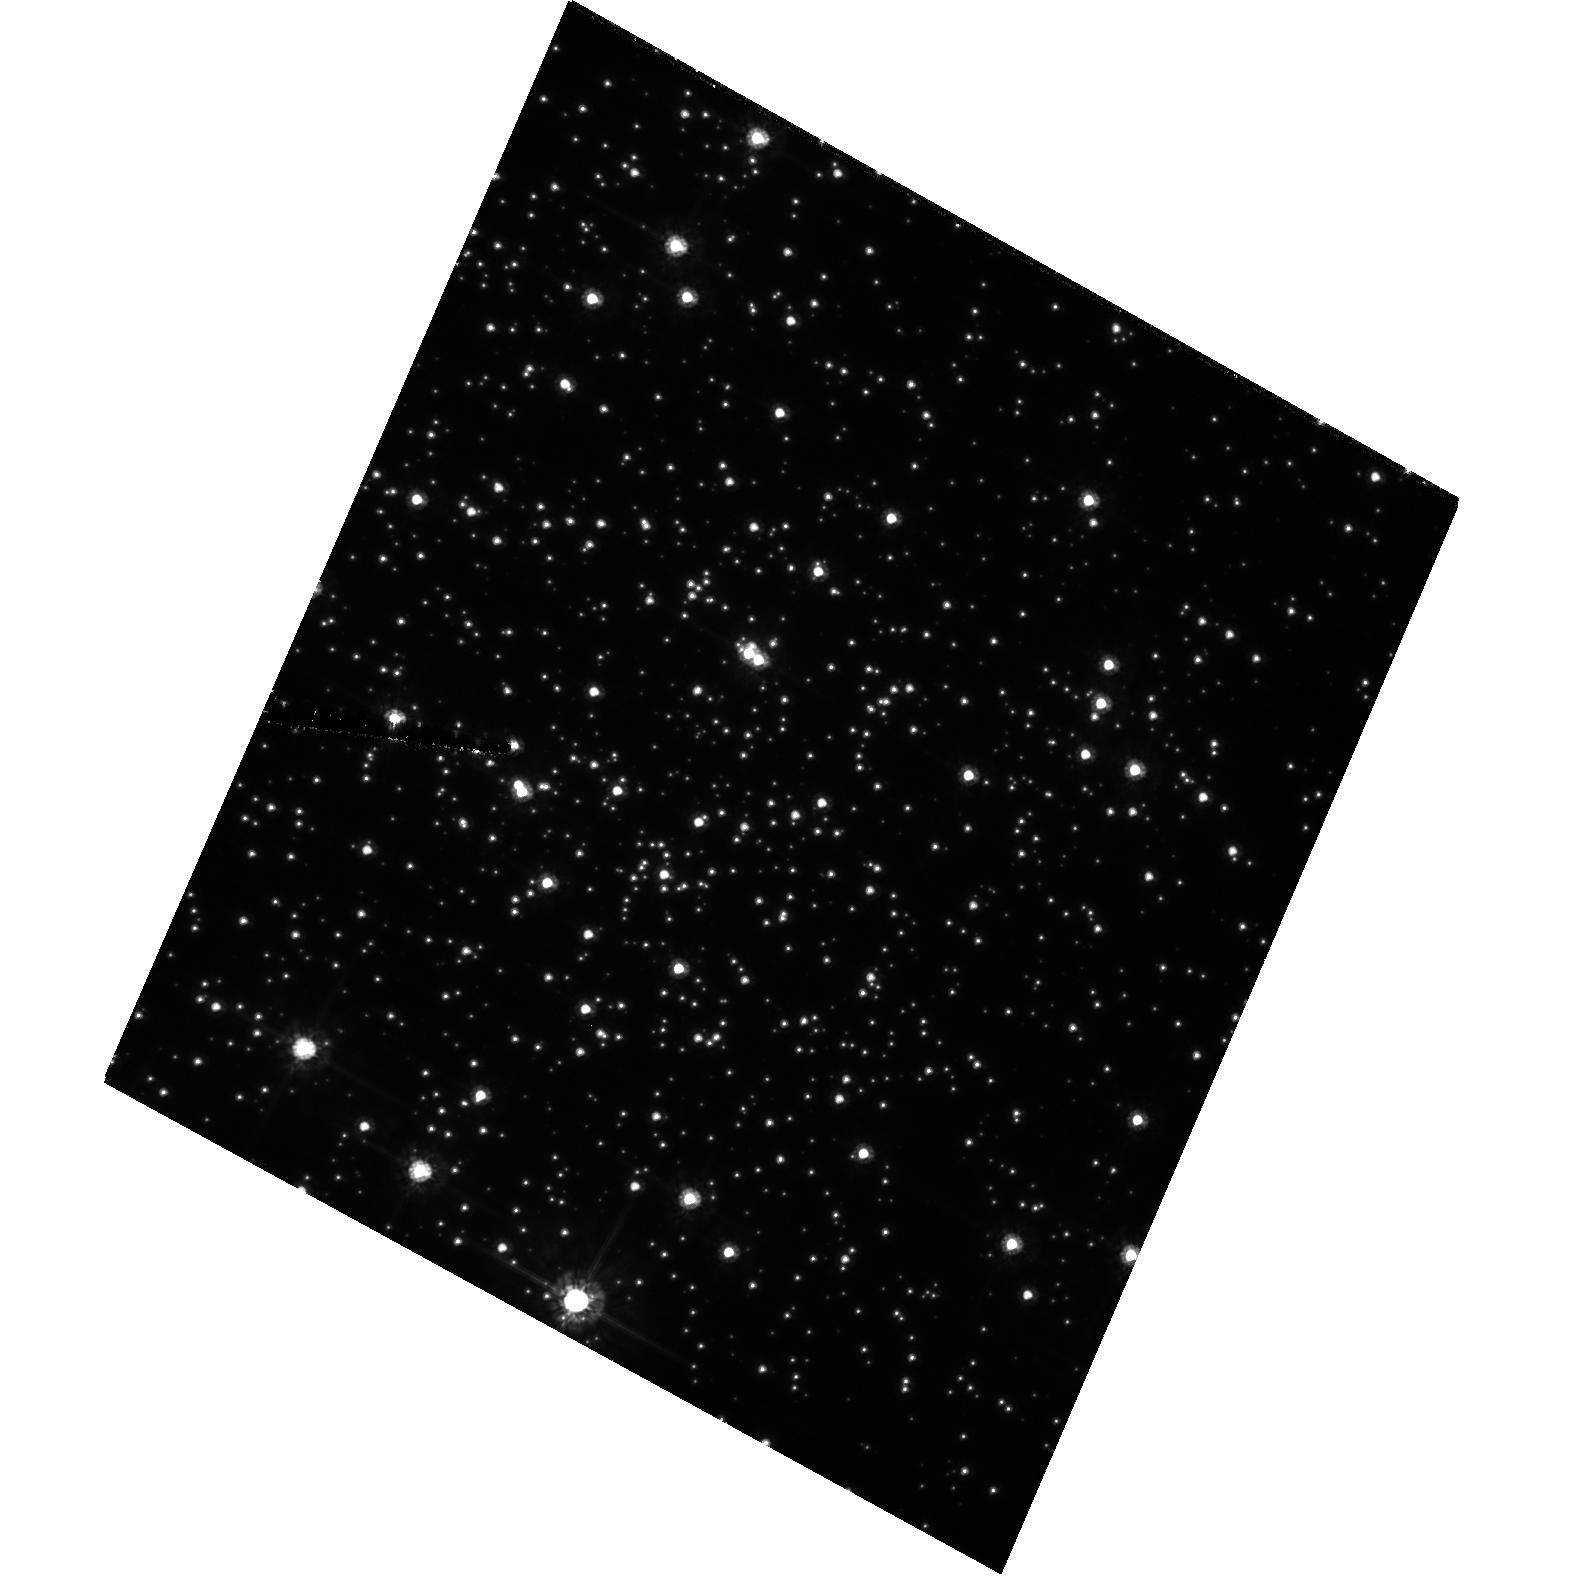
Target: NGC2298. Instrument: ACS/HRC. Filter: F555W. Exposure: 49 min. Observation ID: hst_10458_l2_acs_hrc_f555w_j99cl2

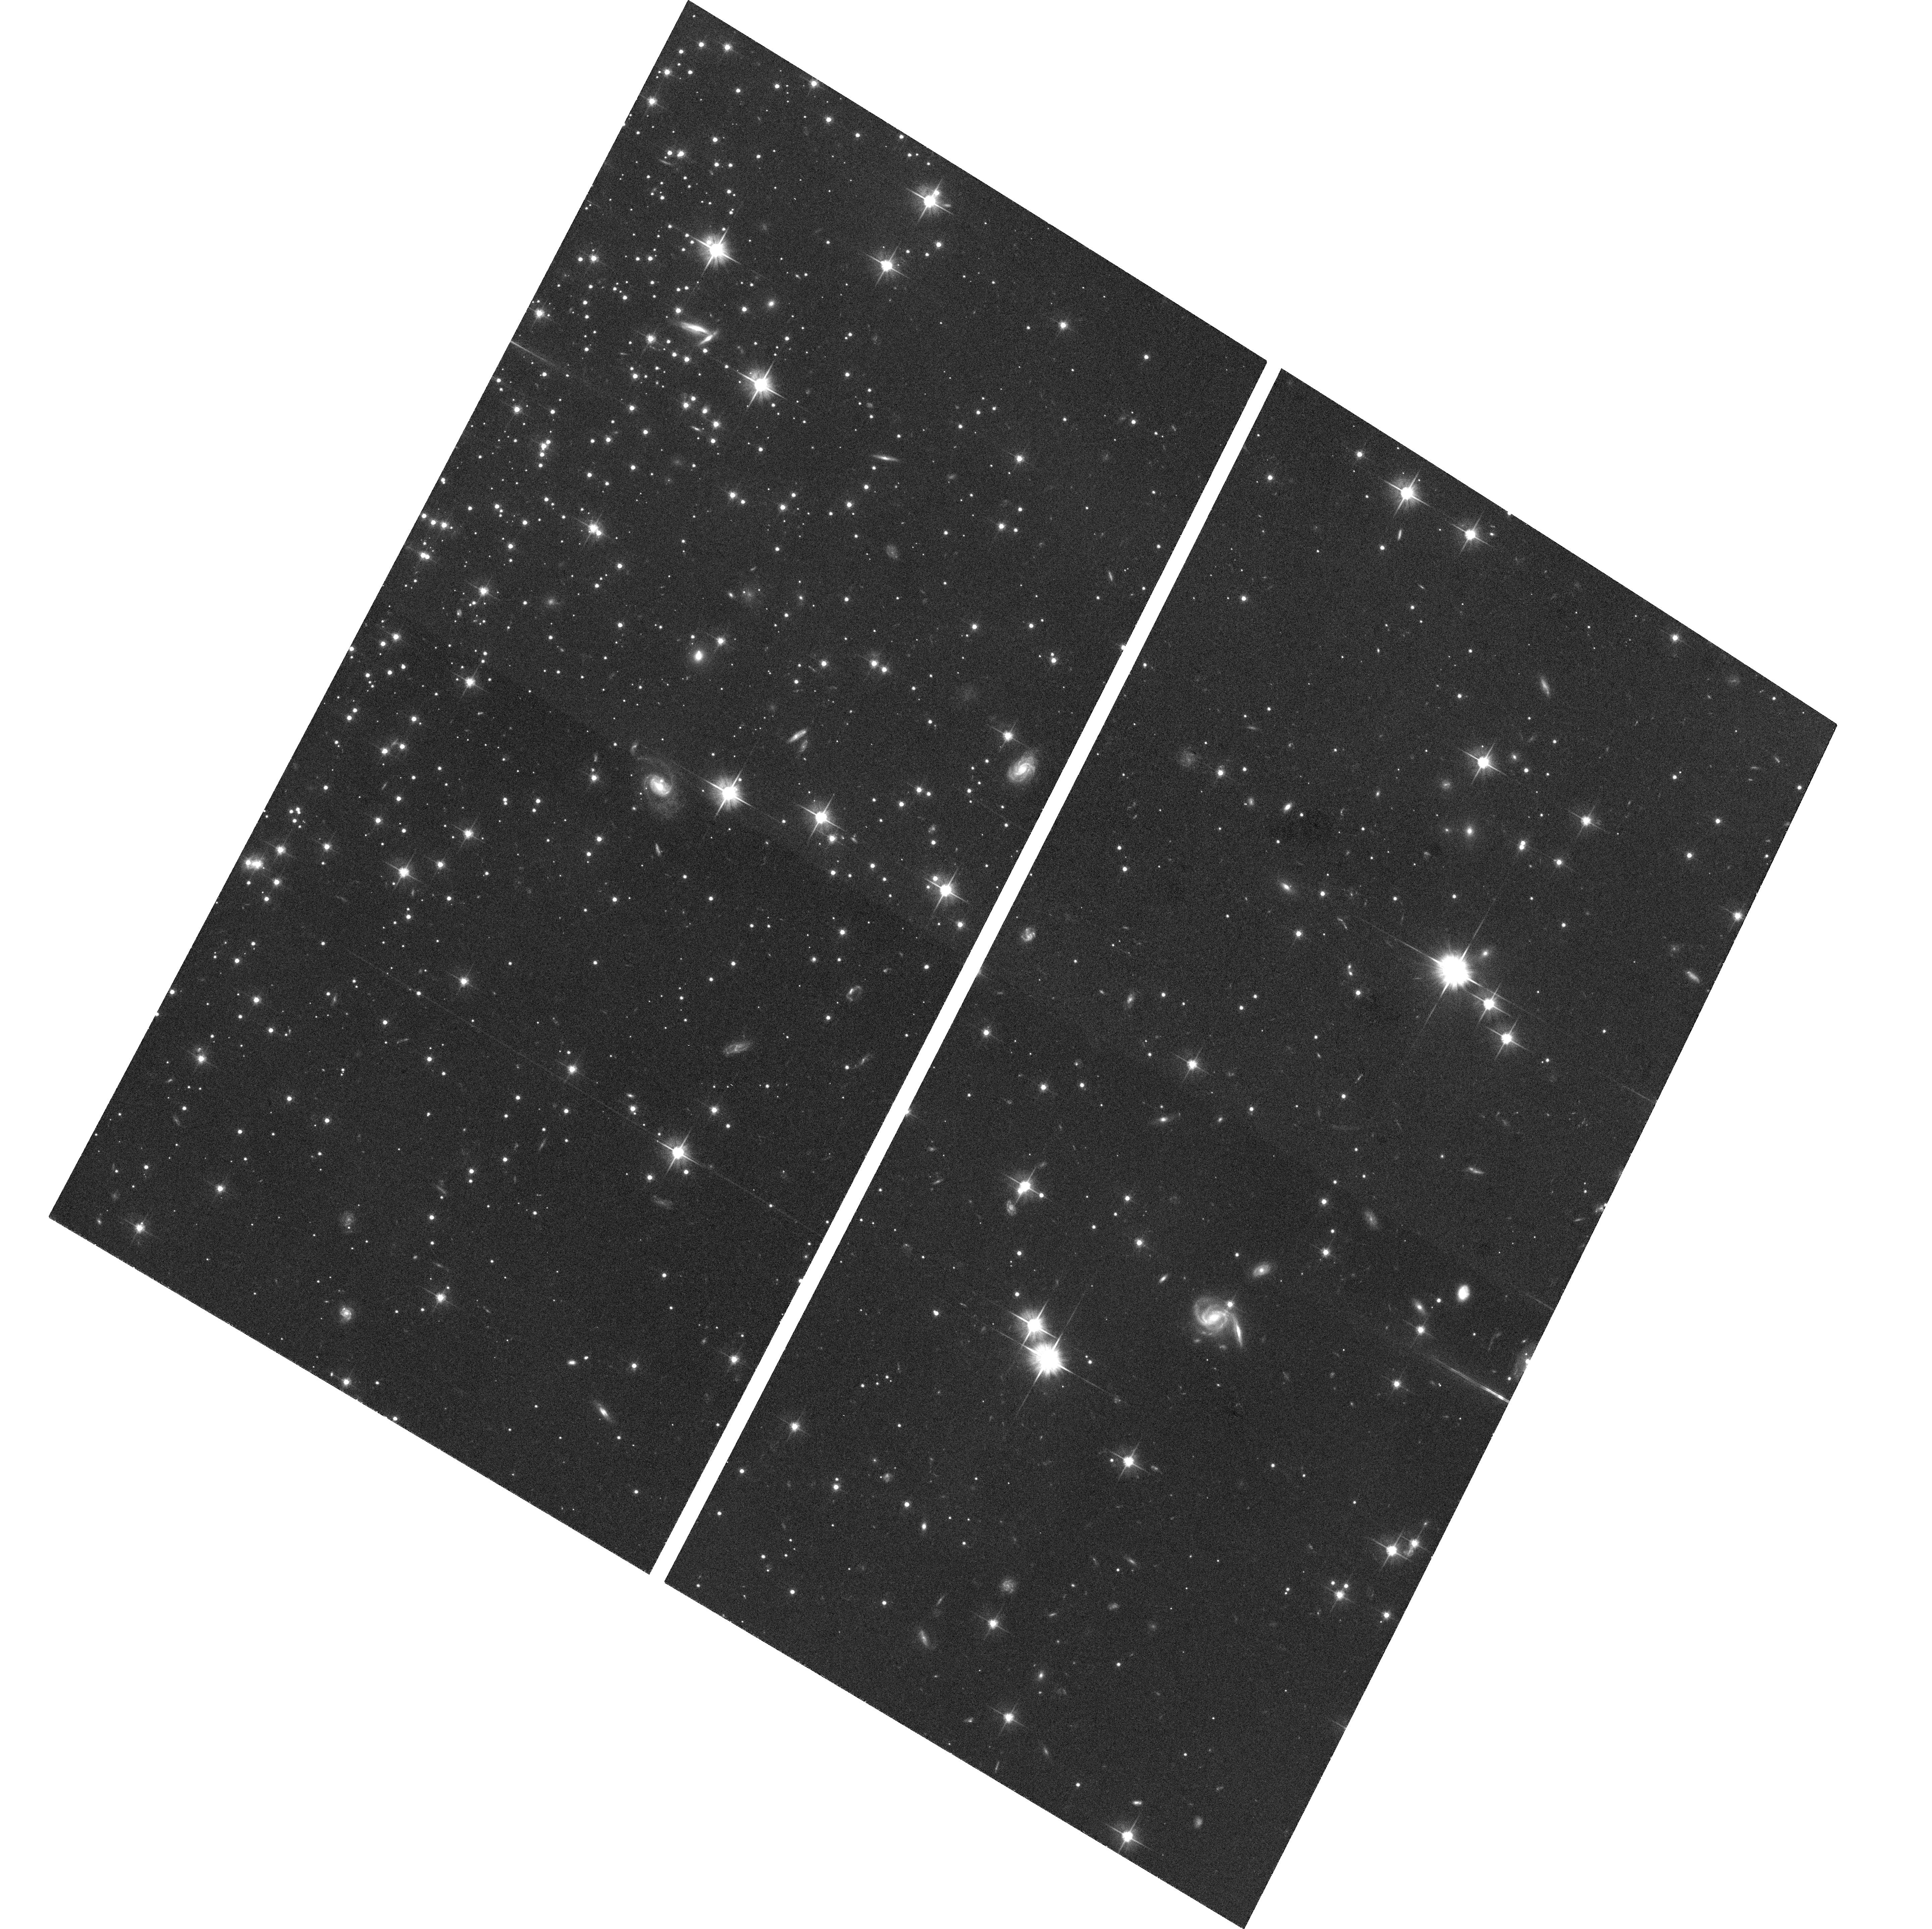
Target: field at RA 102.247°, Dec -36.005°. Instrument: ACS/WFC. Filter: F606W. Exposure: 24 min. Observation ID: hst_10458_l2_acs_wfc_f606w_j99cl2

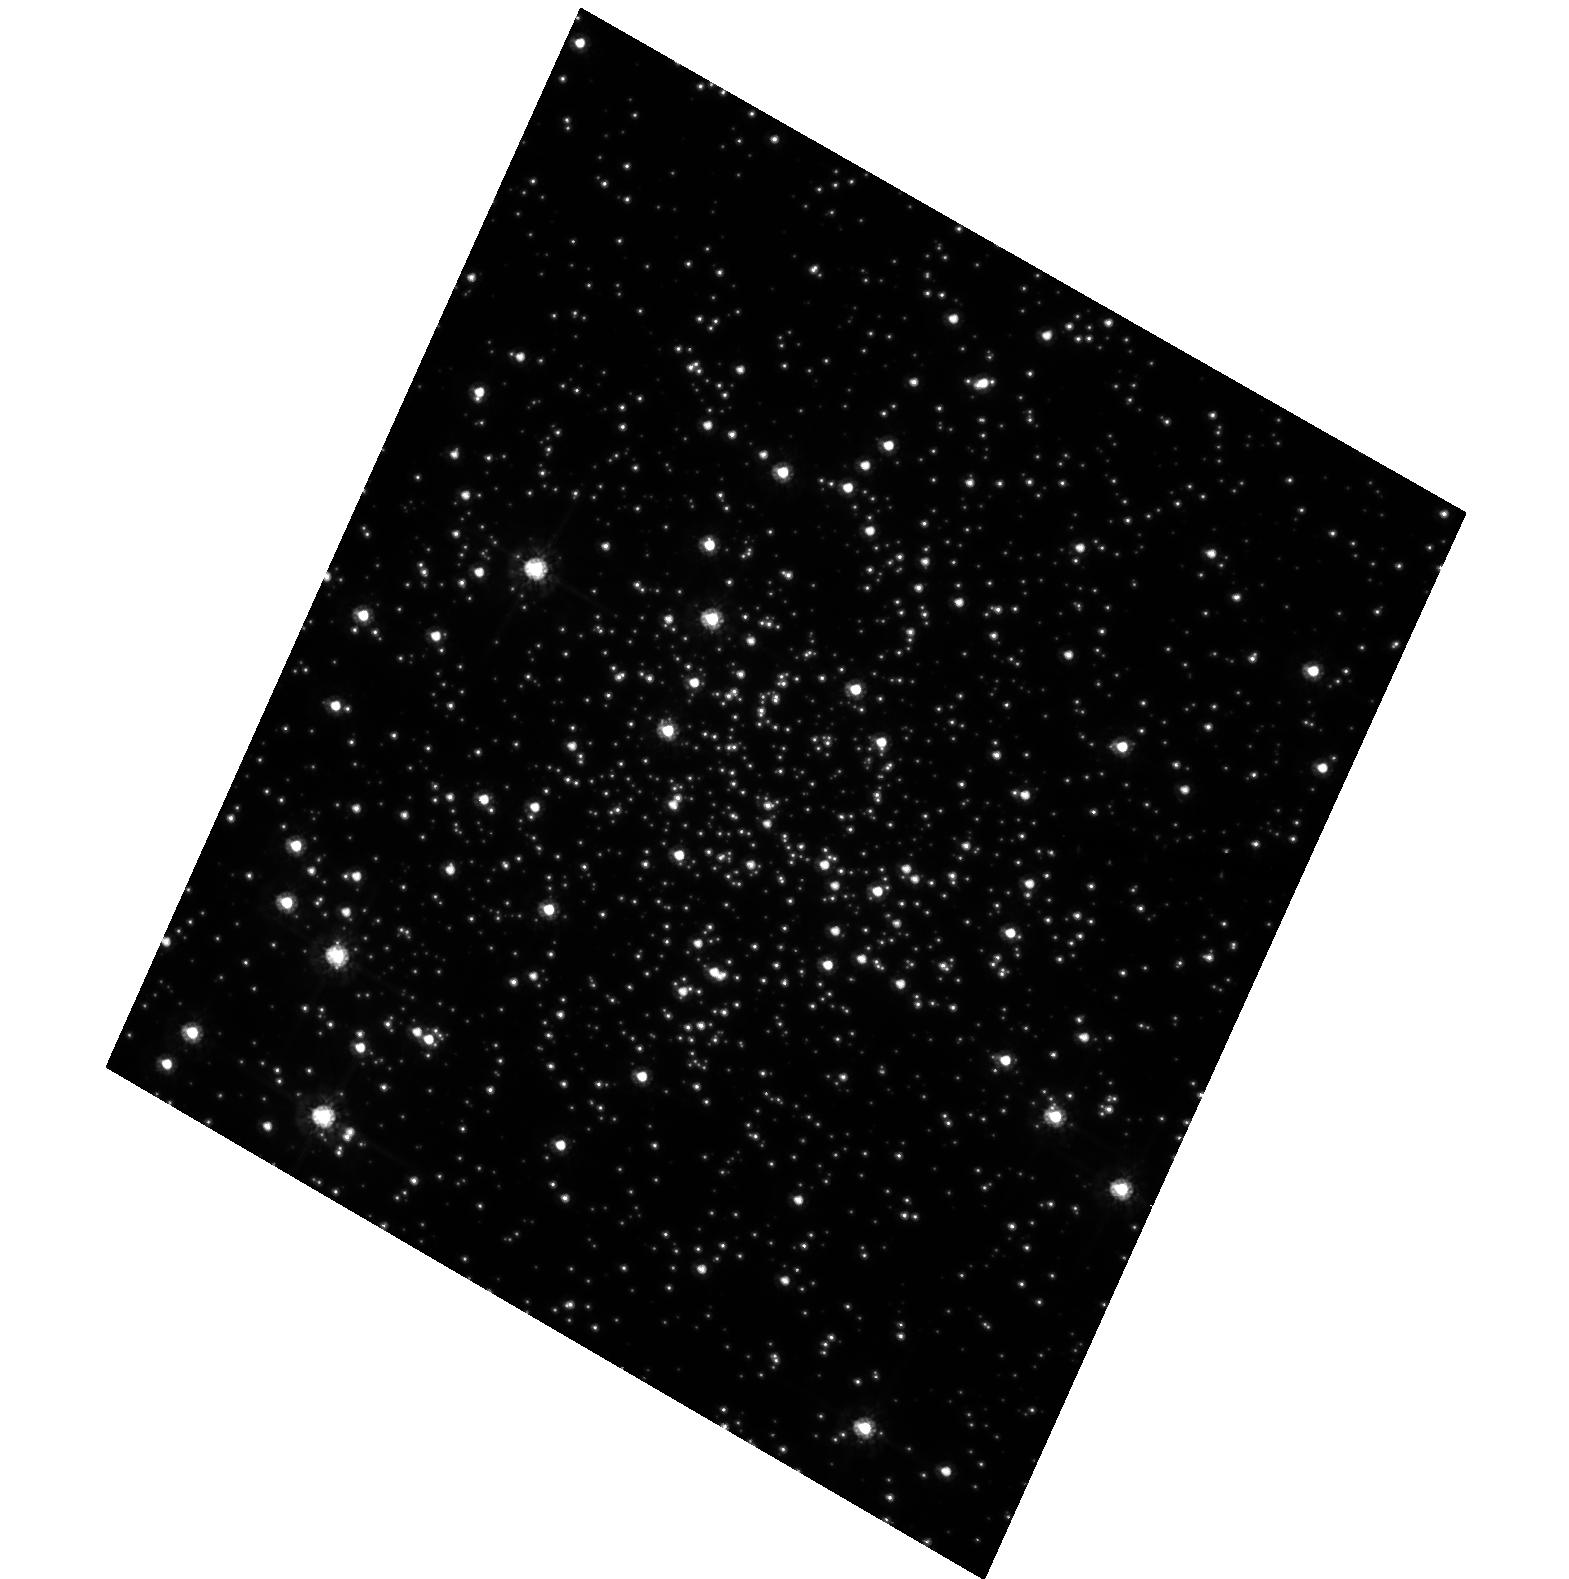
Target: NGC6752-POS1. Instrument: ACS/HRC. Filter: F555W. Exposure: 25 min. Observation ID: hst_10458_f1_acs_hrc_f555w_j99cf1

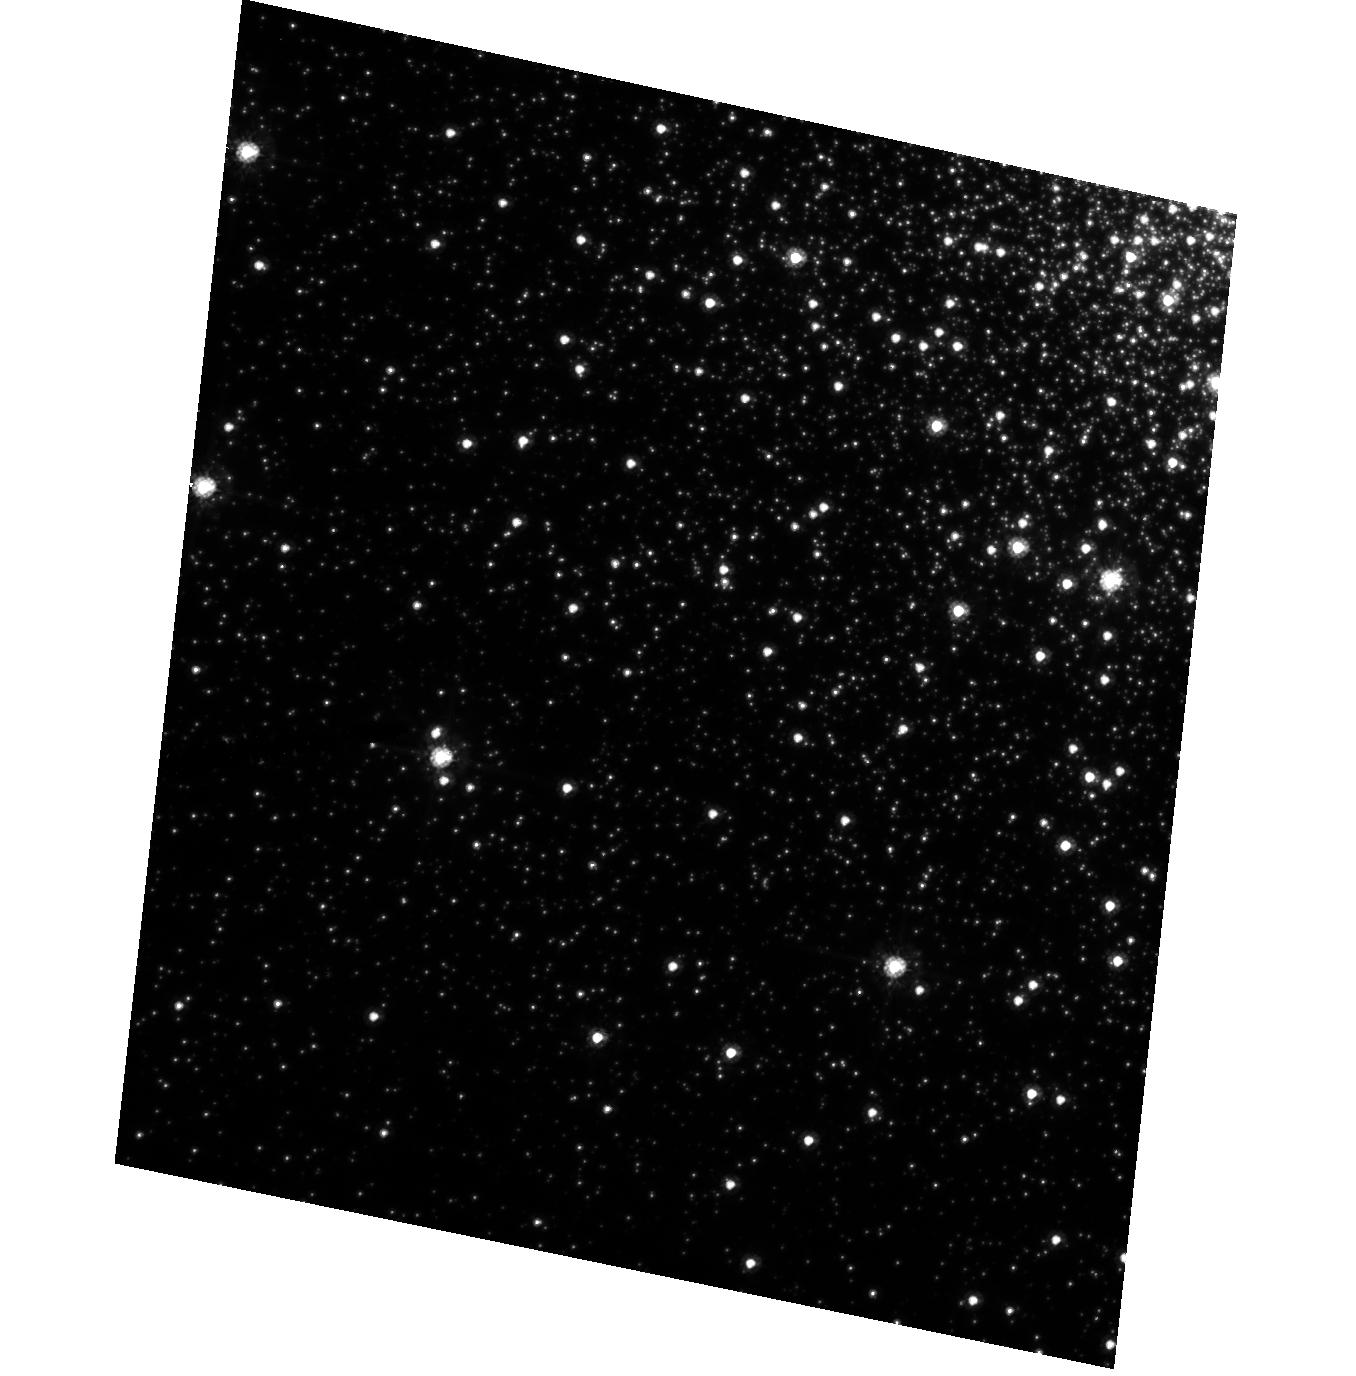
Target: NGC1851. Instrument: ACS/HRC. Filter: F555W. Exposure: 25 min. Observation ID: hst_10458_d1_acs_hrc_f555w_j99cd1

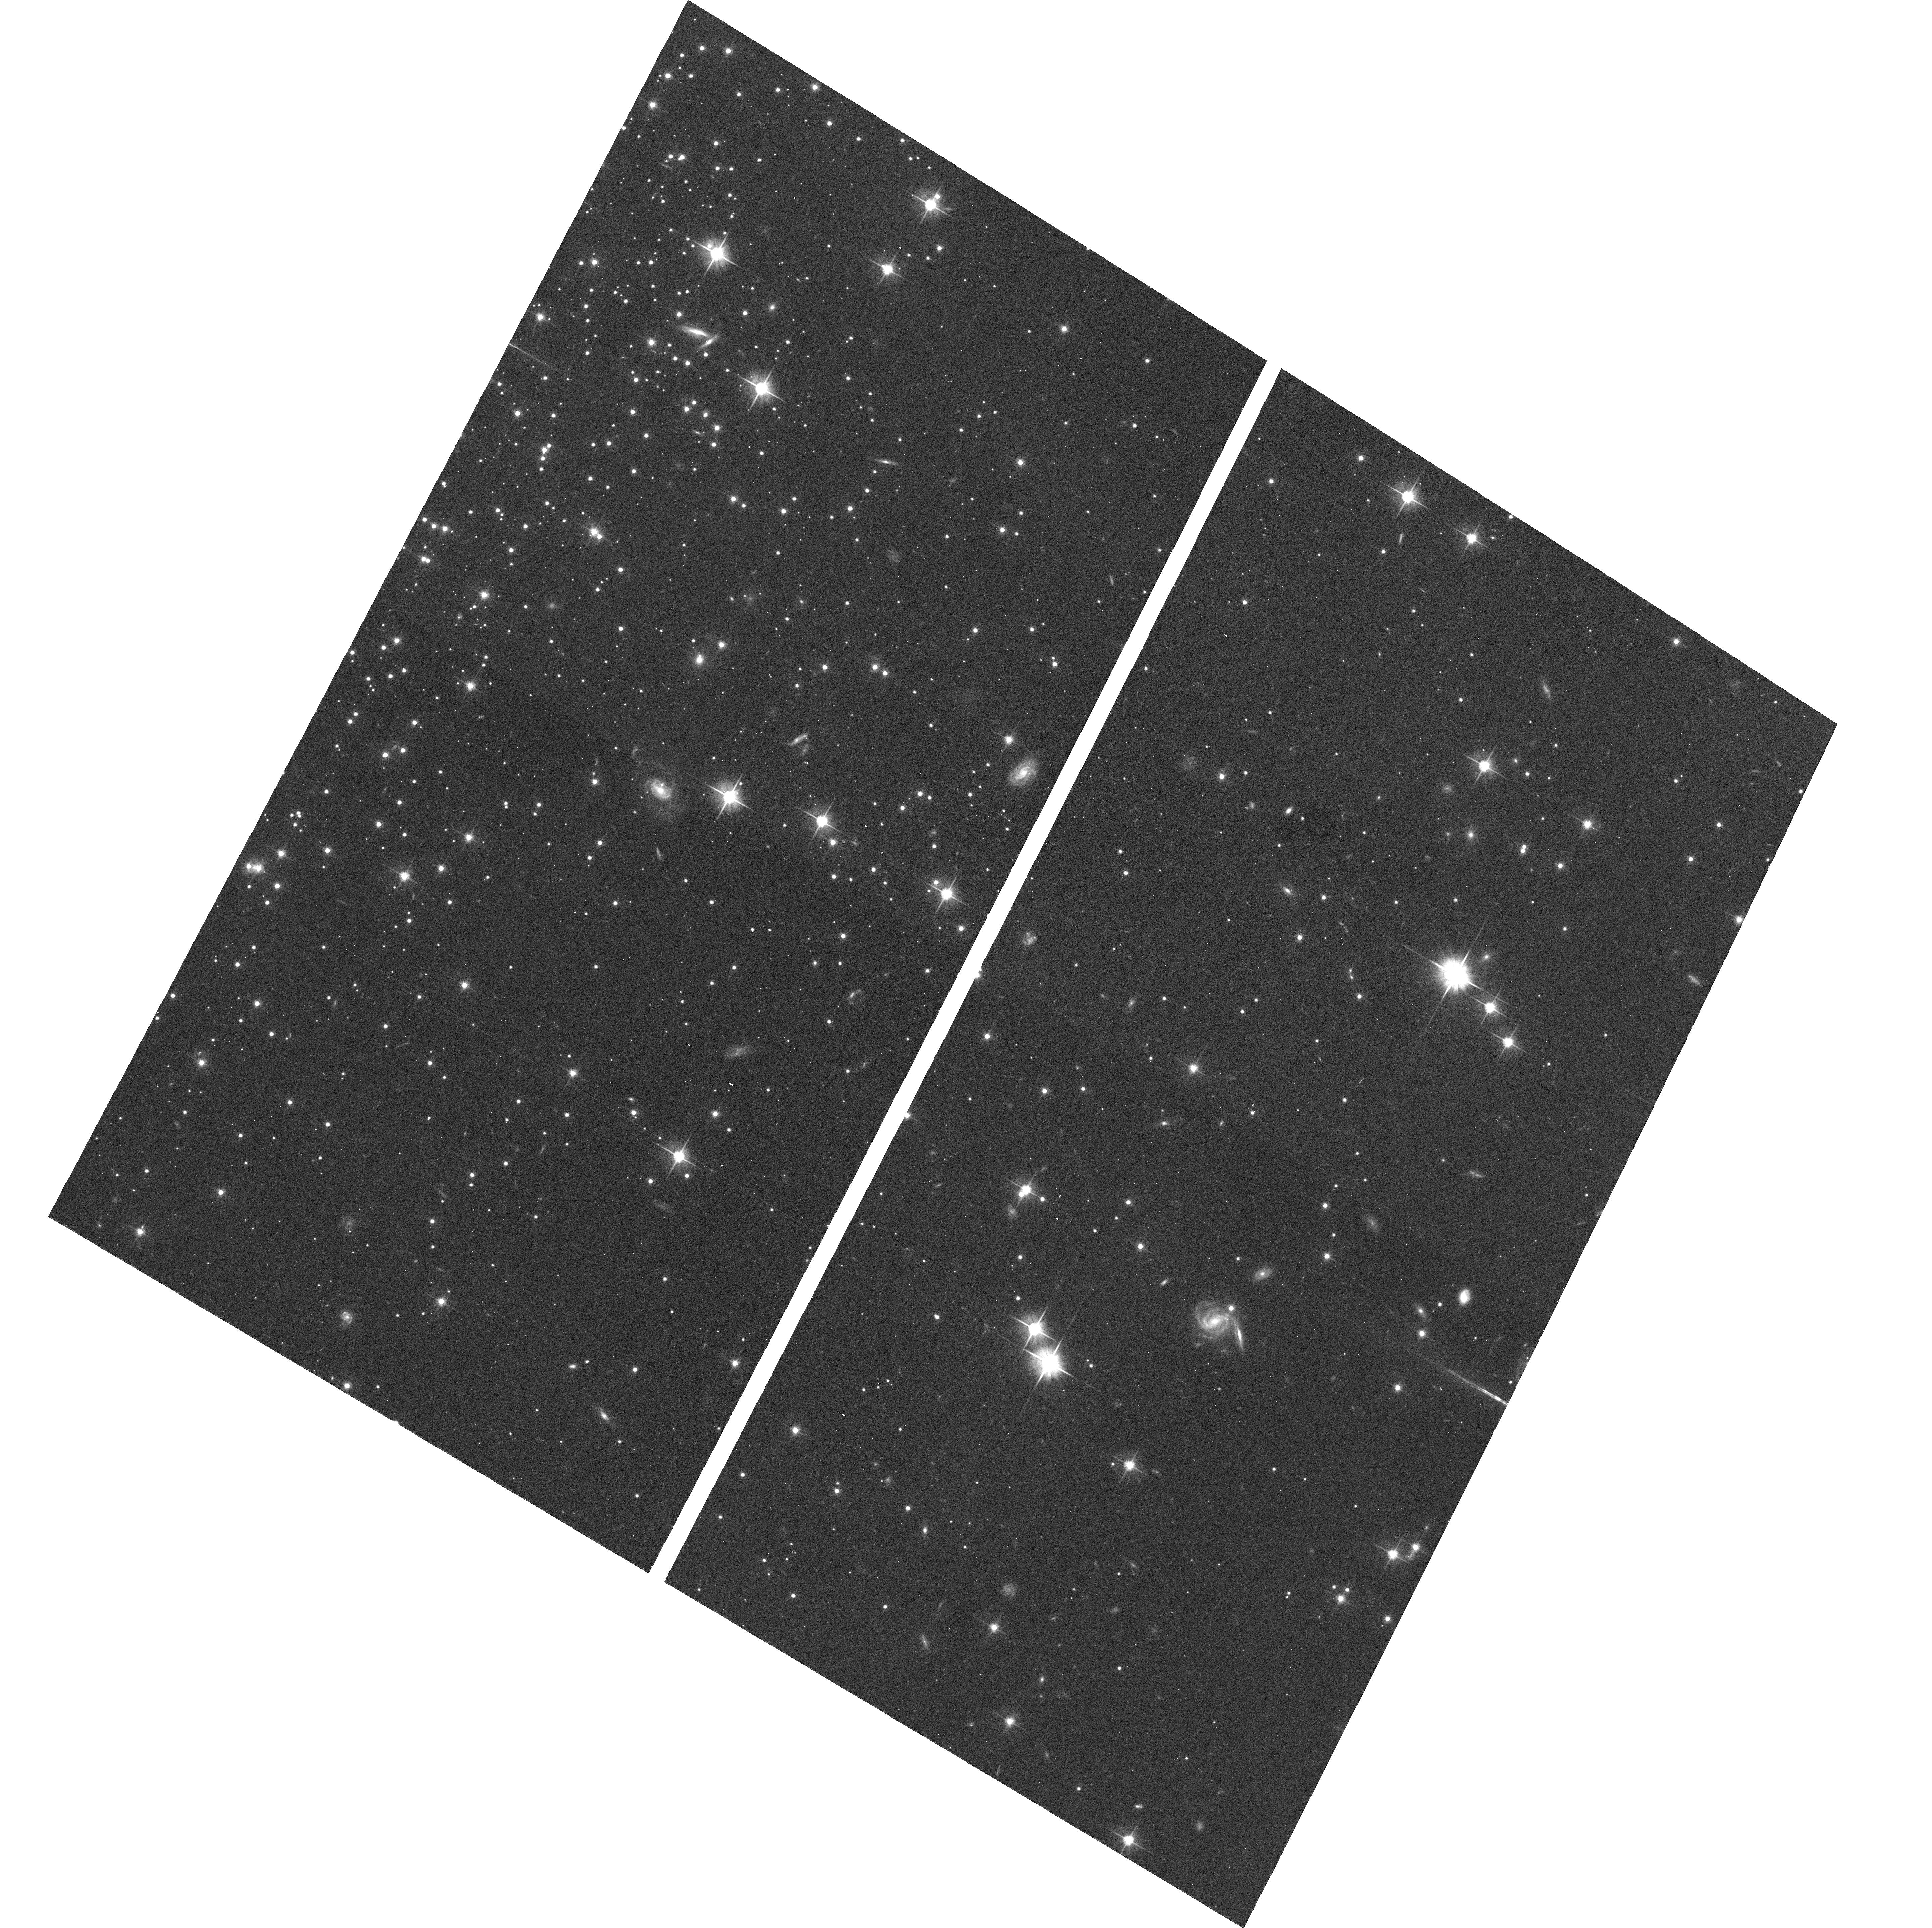
Target: field at RA 102.247°, Dec -36.005°. Instrument: ACS/WFC. Filter: F606W. Exposure: 12 min. Observation ID: hst_10458_l3_acs_wfc_f606w_j99cl3

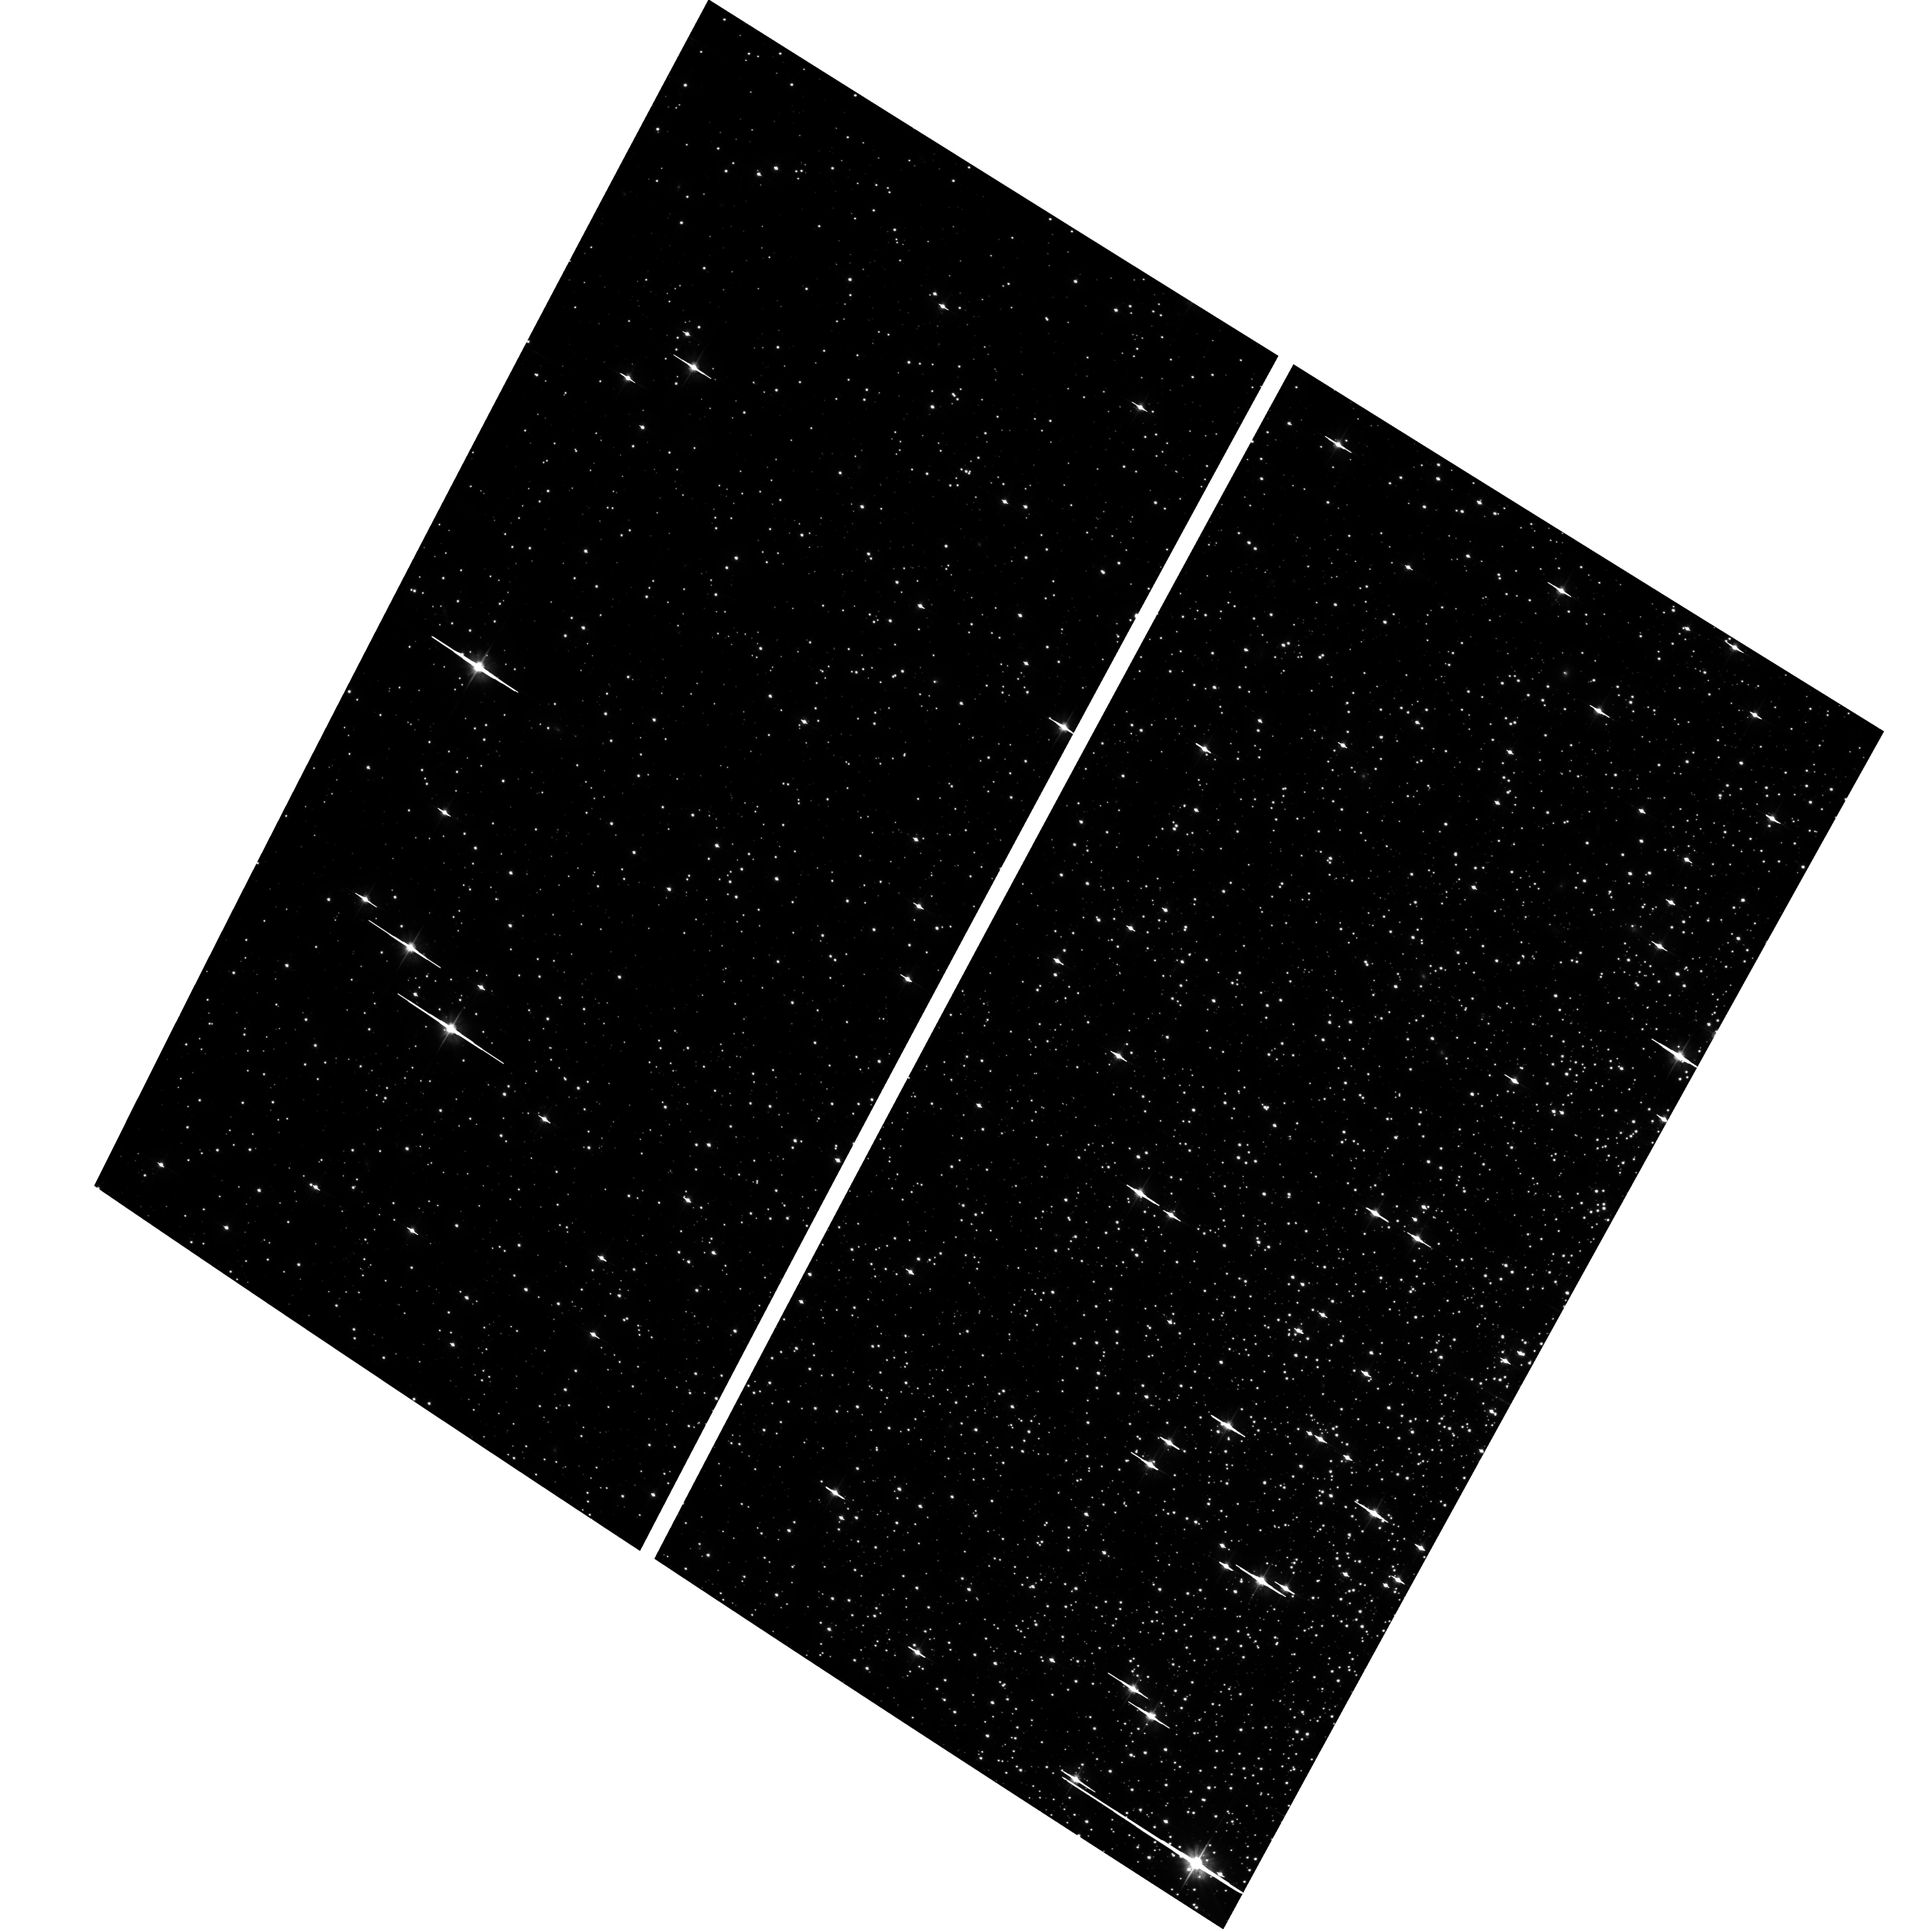
Target: field at RA 287.717°, Dec -59.985°. Instrument: ACS/WFC. Filter: F606W. Exposure: 12 min. Observation ID: hst_10458_f1_acs_wfc_f606w_j99cf1

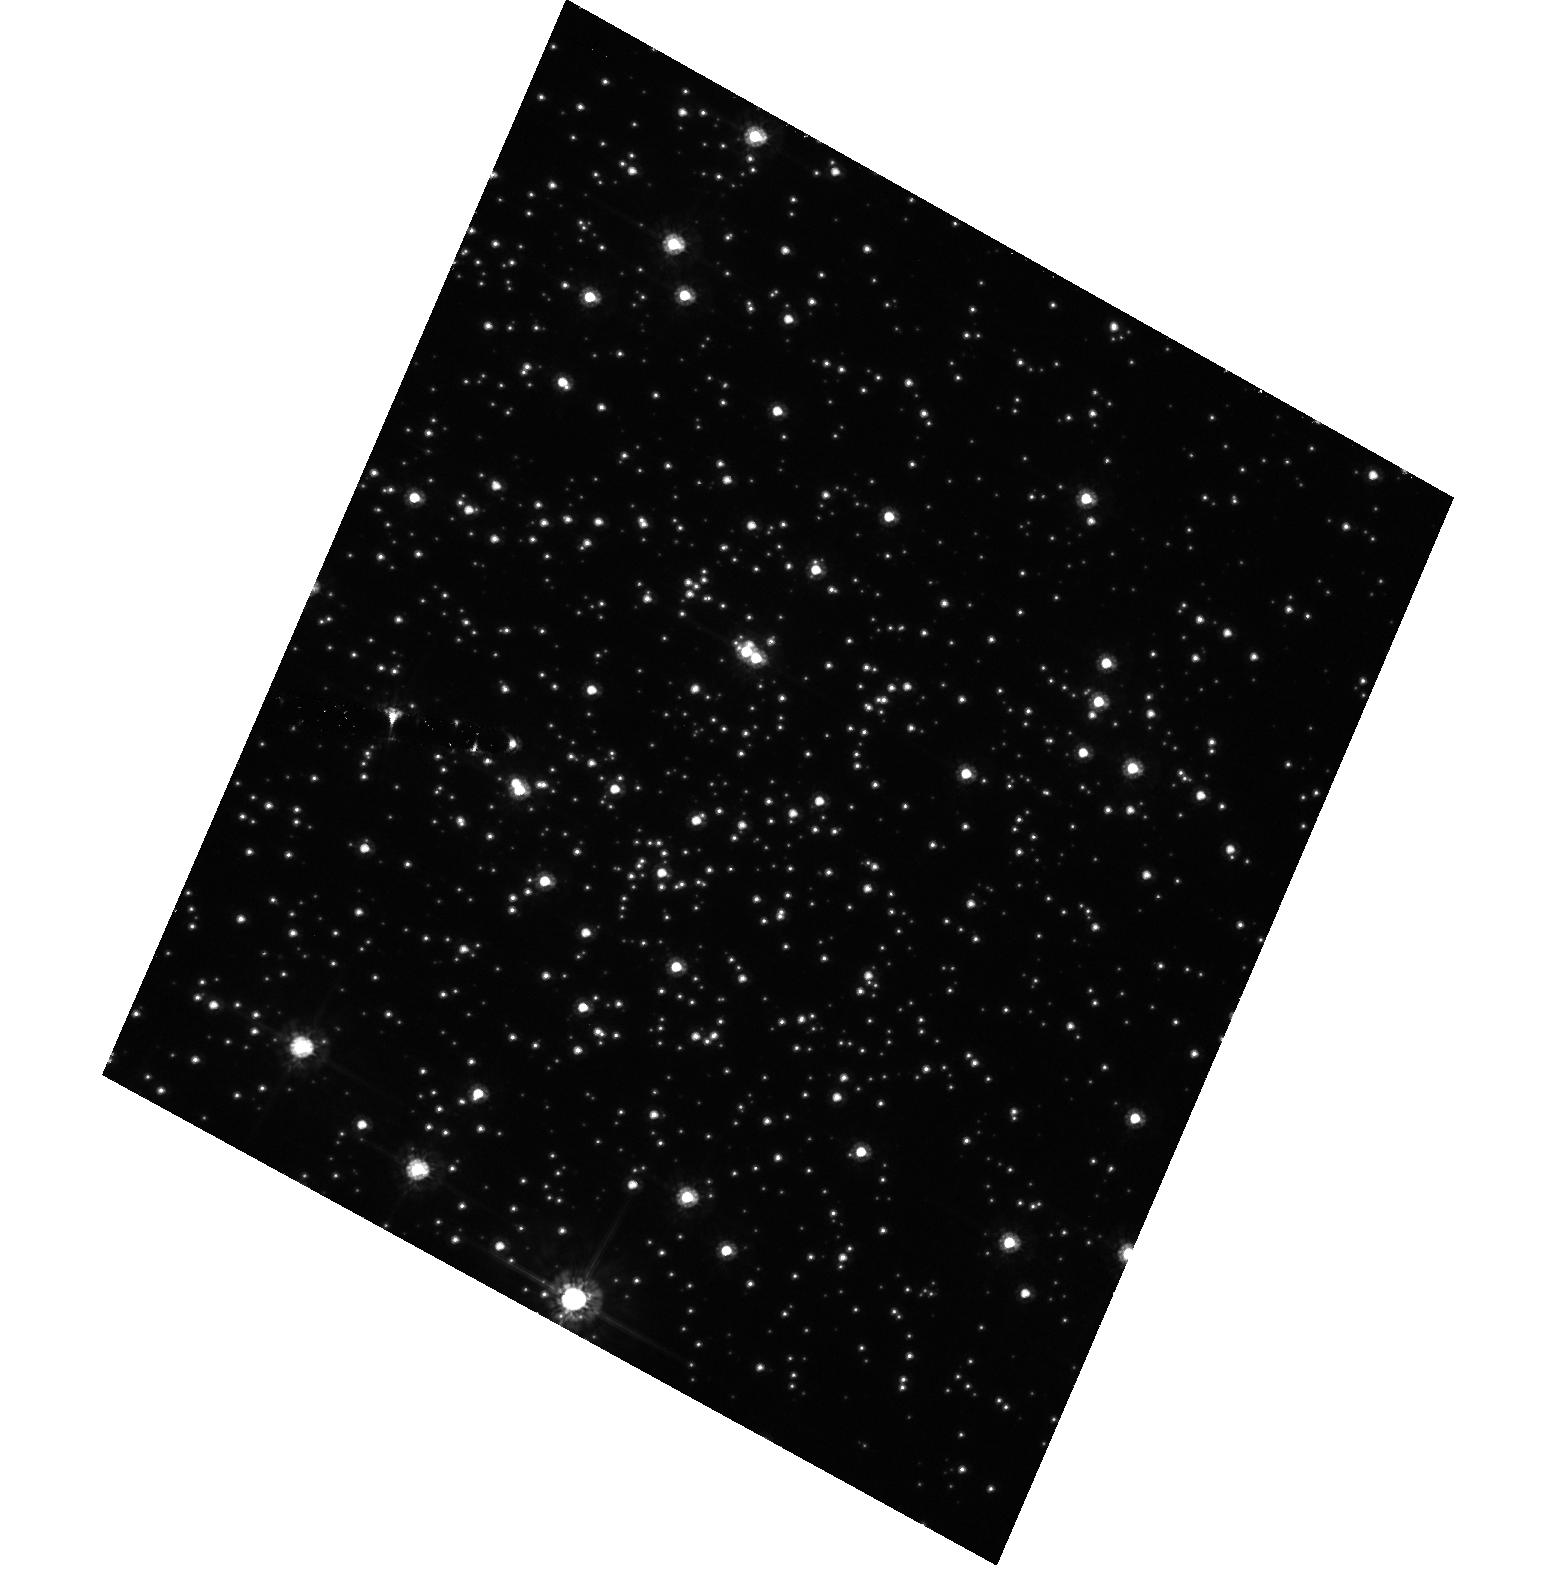
Target: NGC2298. Instrument: ACS/HRC. Filter: F555W. Exposure: 25 min. Observation ID: hst_10458_l1_acs_hrc_f555w_j99cl1

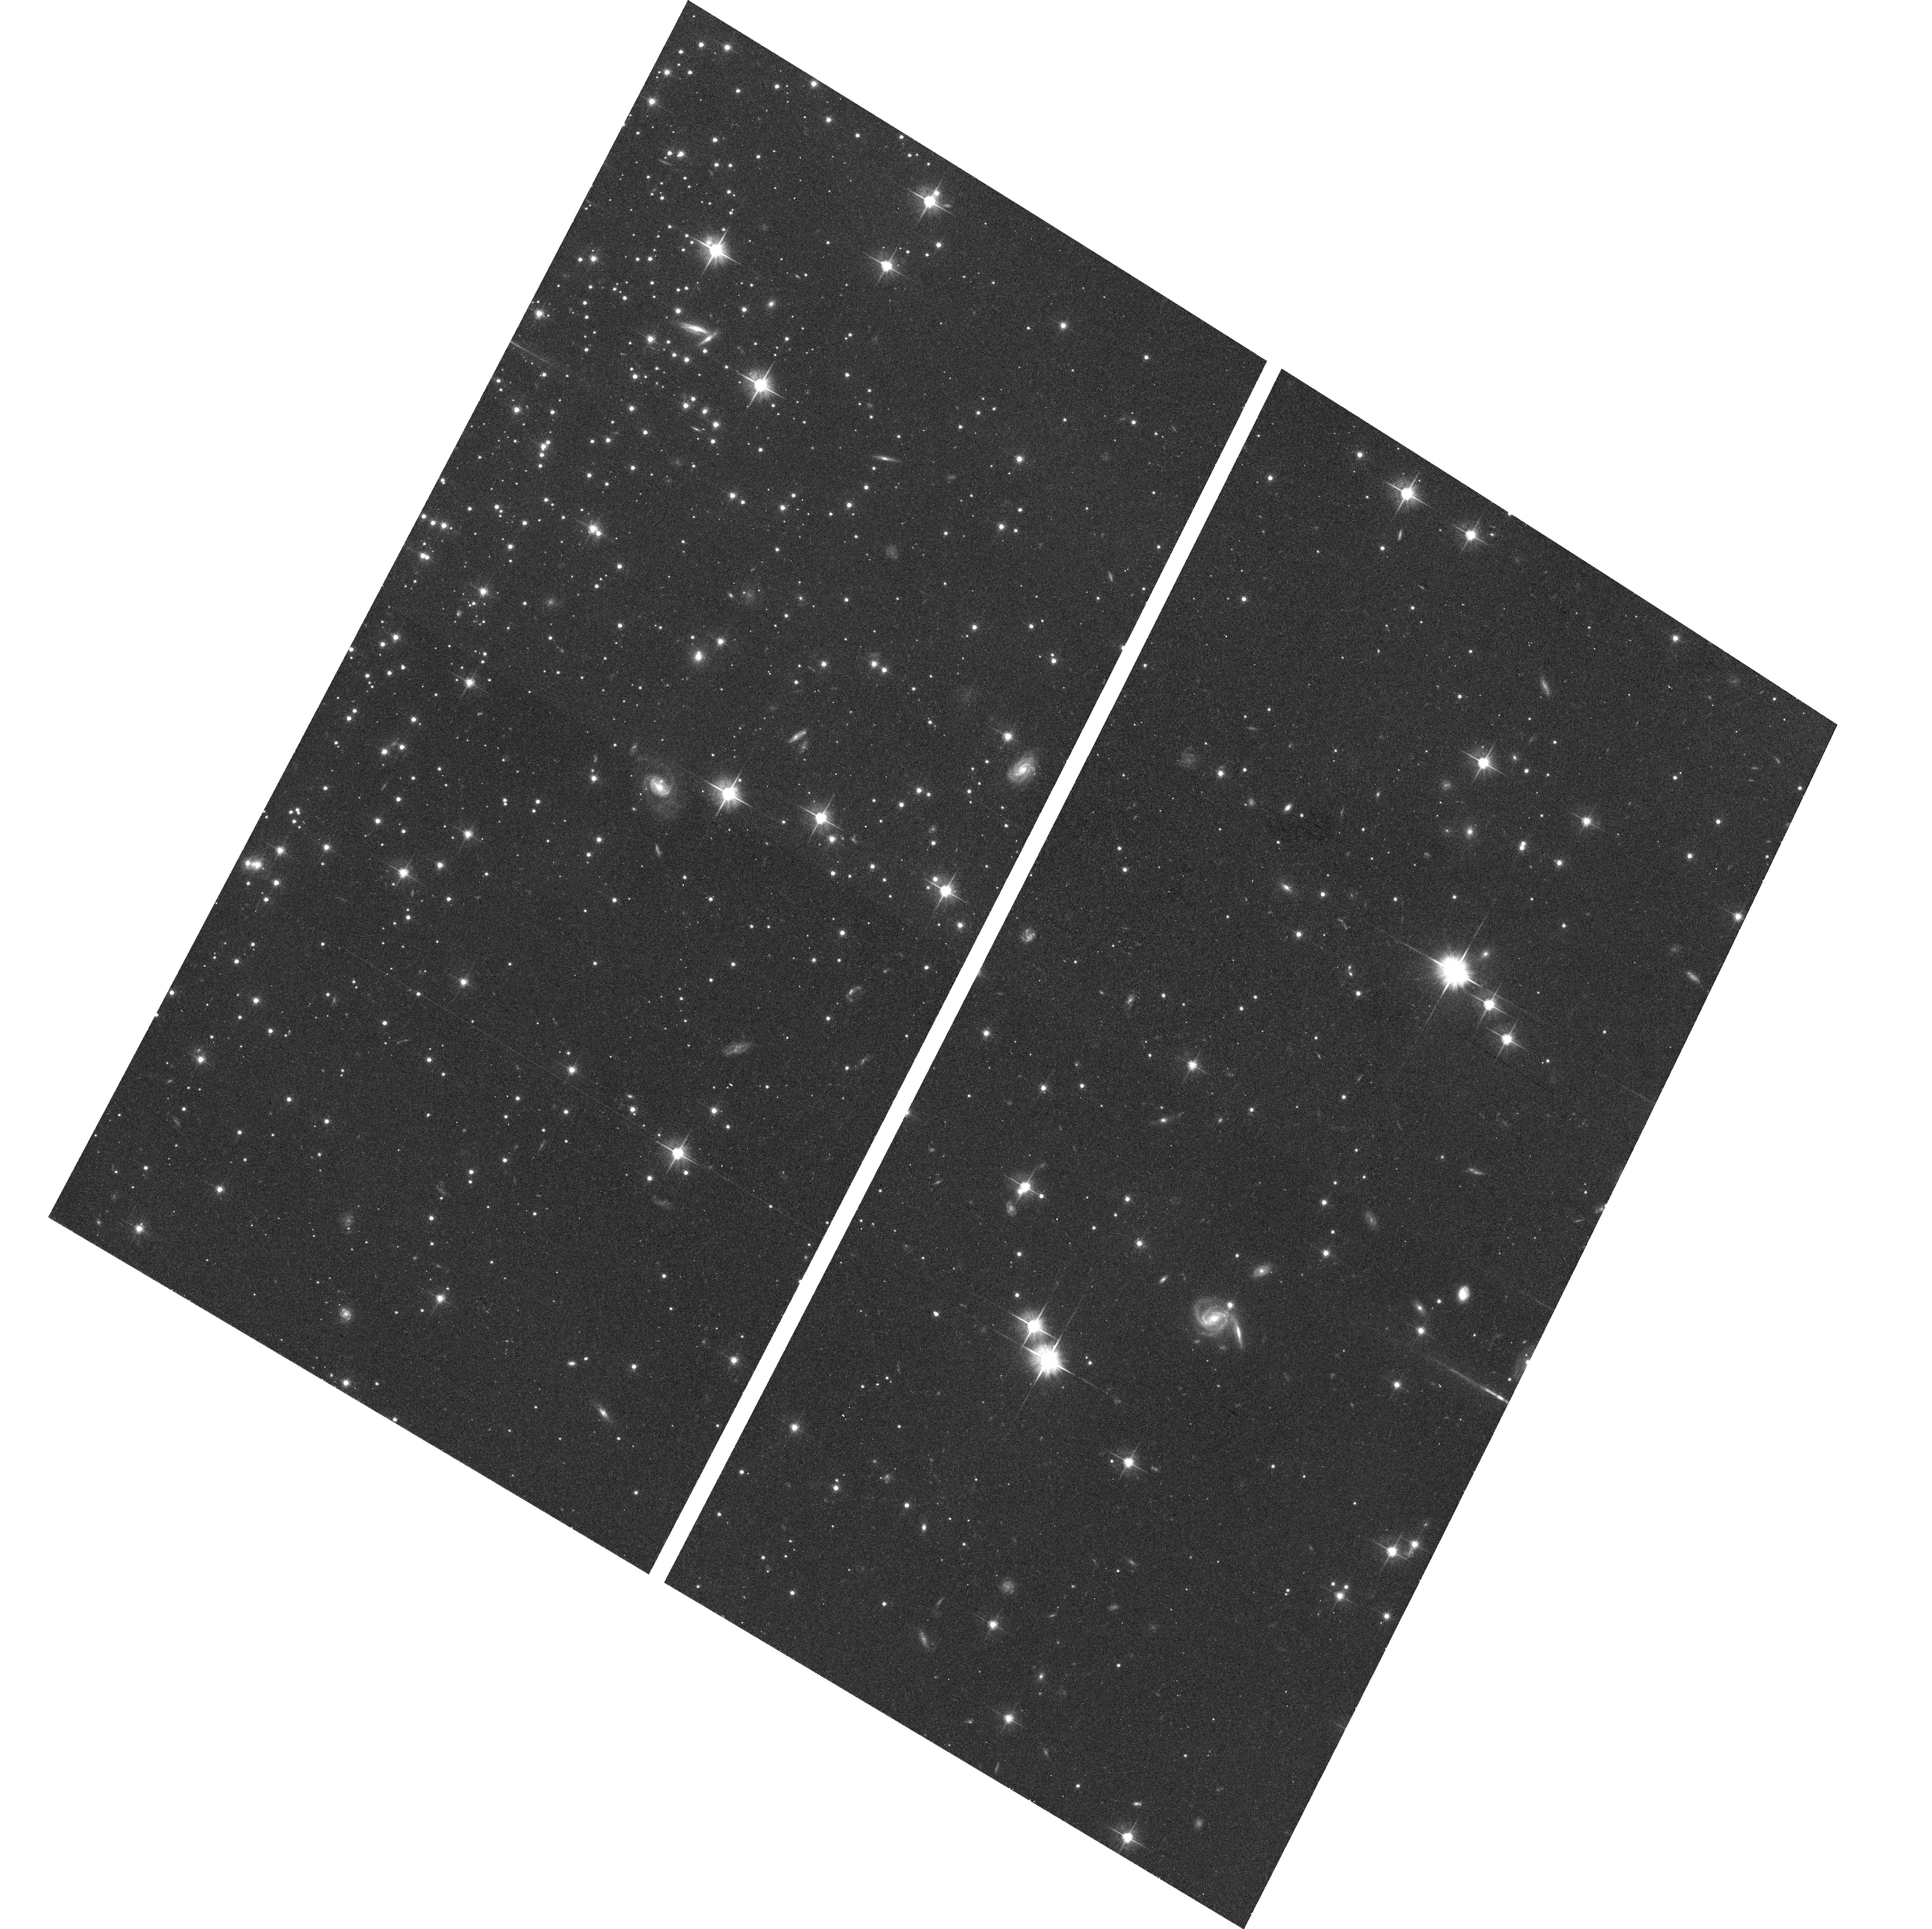
Target: field at RA 102.247°, Dec -36.005°. Instrument: ACS/WFC. Filter: F606W. Exposure: 12 min. Observation ID: hst_10458_l1_acs_wfc_f606w_j99cl1

ACS and WFPC2 TGSMOV Two-Gyro PSF, Pointing, and Dither Test (PI: Biretta, John A.)

12 orbits allocated. Currently only 7 orbits scheduled in this proposal version. Other visits / orbits may be added pending results of F2G test and managerial decisions. This version contains ACS/HRC with parallels in ACS/WFC and NICMOS. No WFPC2 in this version. Goals: PSF, PSF repeatability, pointing and stability within orbit and between orbits. Also test results for different targets. (F2G requirements 1a, 1c, 2 , 4). SCHEDULER: When activating this proposal, please select one target and execute the four visits for that target. Then select two more targets and execute only the first visit for those. The visit names are encoded as follows: first letter = target (A = NGC6341, B=NGC288, etc.) second letter = visit number (visit 1, 2, 3, or 4); for example visit B2 is second visit on NGC288. Thus you might execute a set of visits like D1, D2, D3, D4, K1, and L1. The actual targets should be selected based their visibility during the TGSMOV test, and other potential issues such as guide star availability. If target NGC6341 is available (visits A1, A2, A3, and A4) please give it priority over the other targets. From running the targets in the Phase I 2-gyro APT we think they will schedule roughly as follows: April2005 use targets F, G, I. May 2005 use targets G, H, I. June 2005 use targets B, C, J. July - August 2005 use targets B, C, D, E. September 2005 use targets B, D, K, L. October 2005 use targets D, K, L, M. For time periods after October 2005 we may need to add additional targets / visits. But these dates are only a guidline. Use any targets that schedule properly.